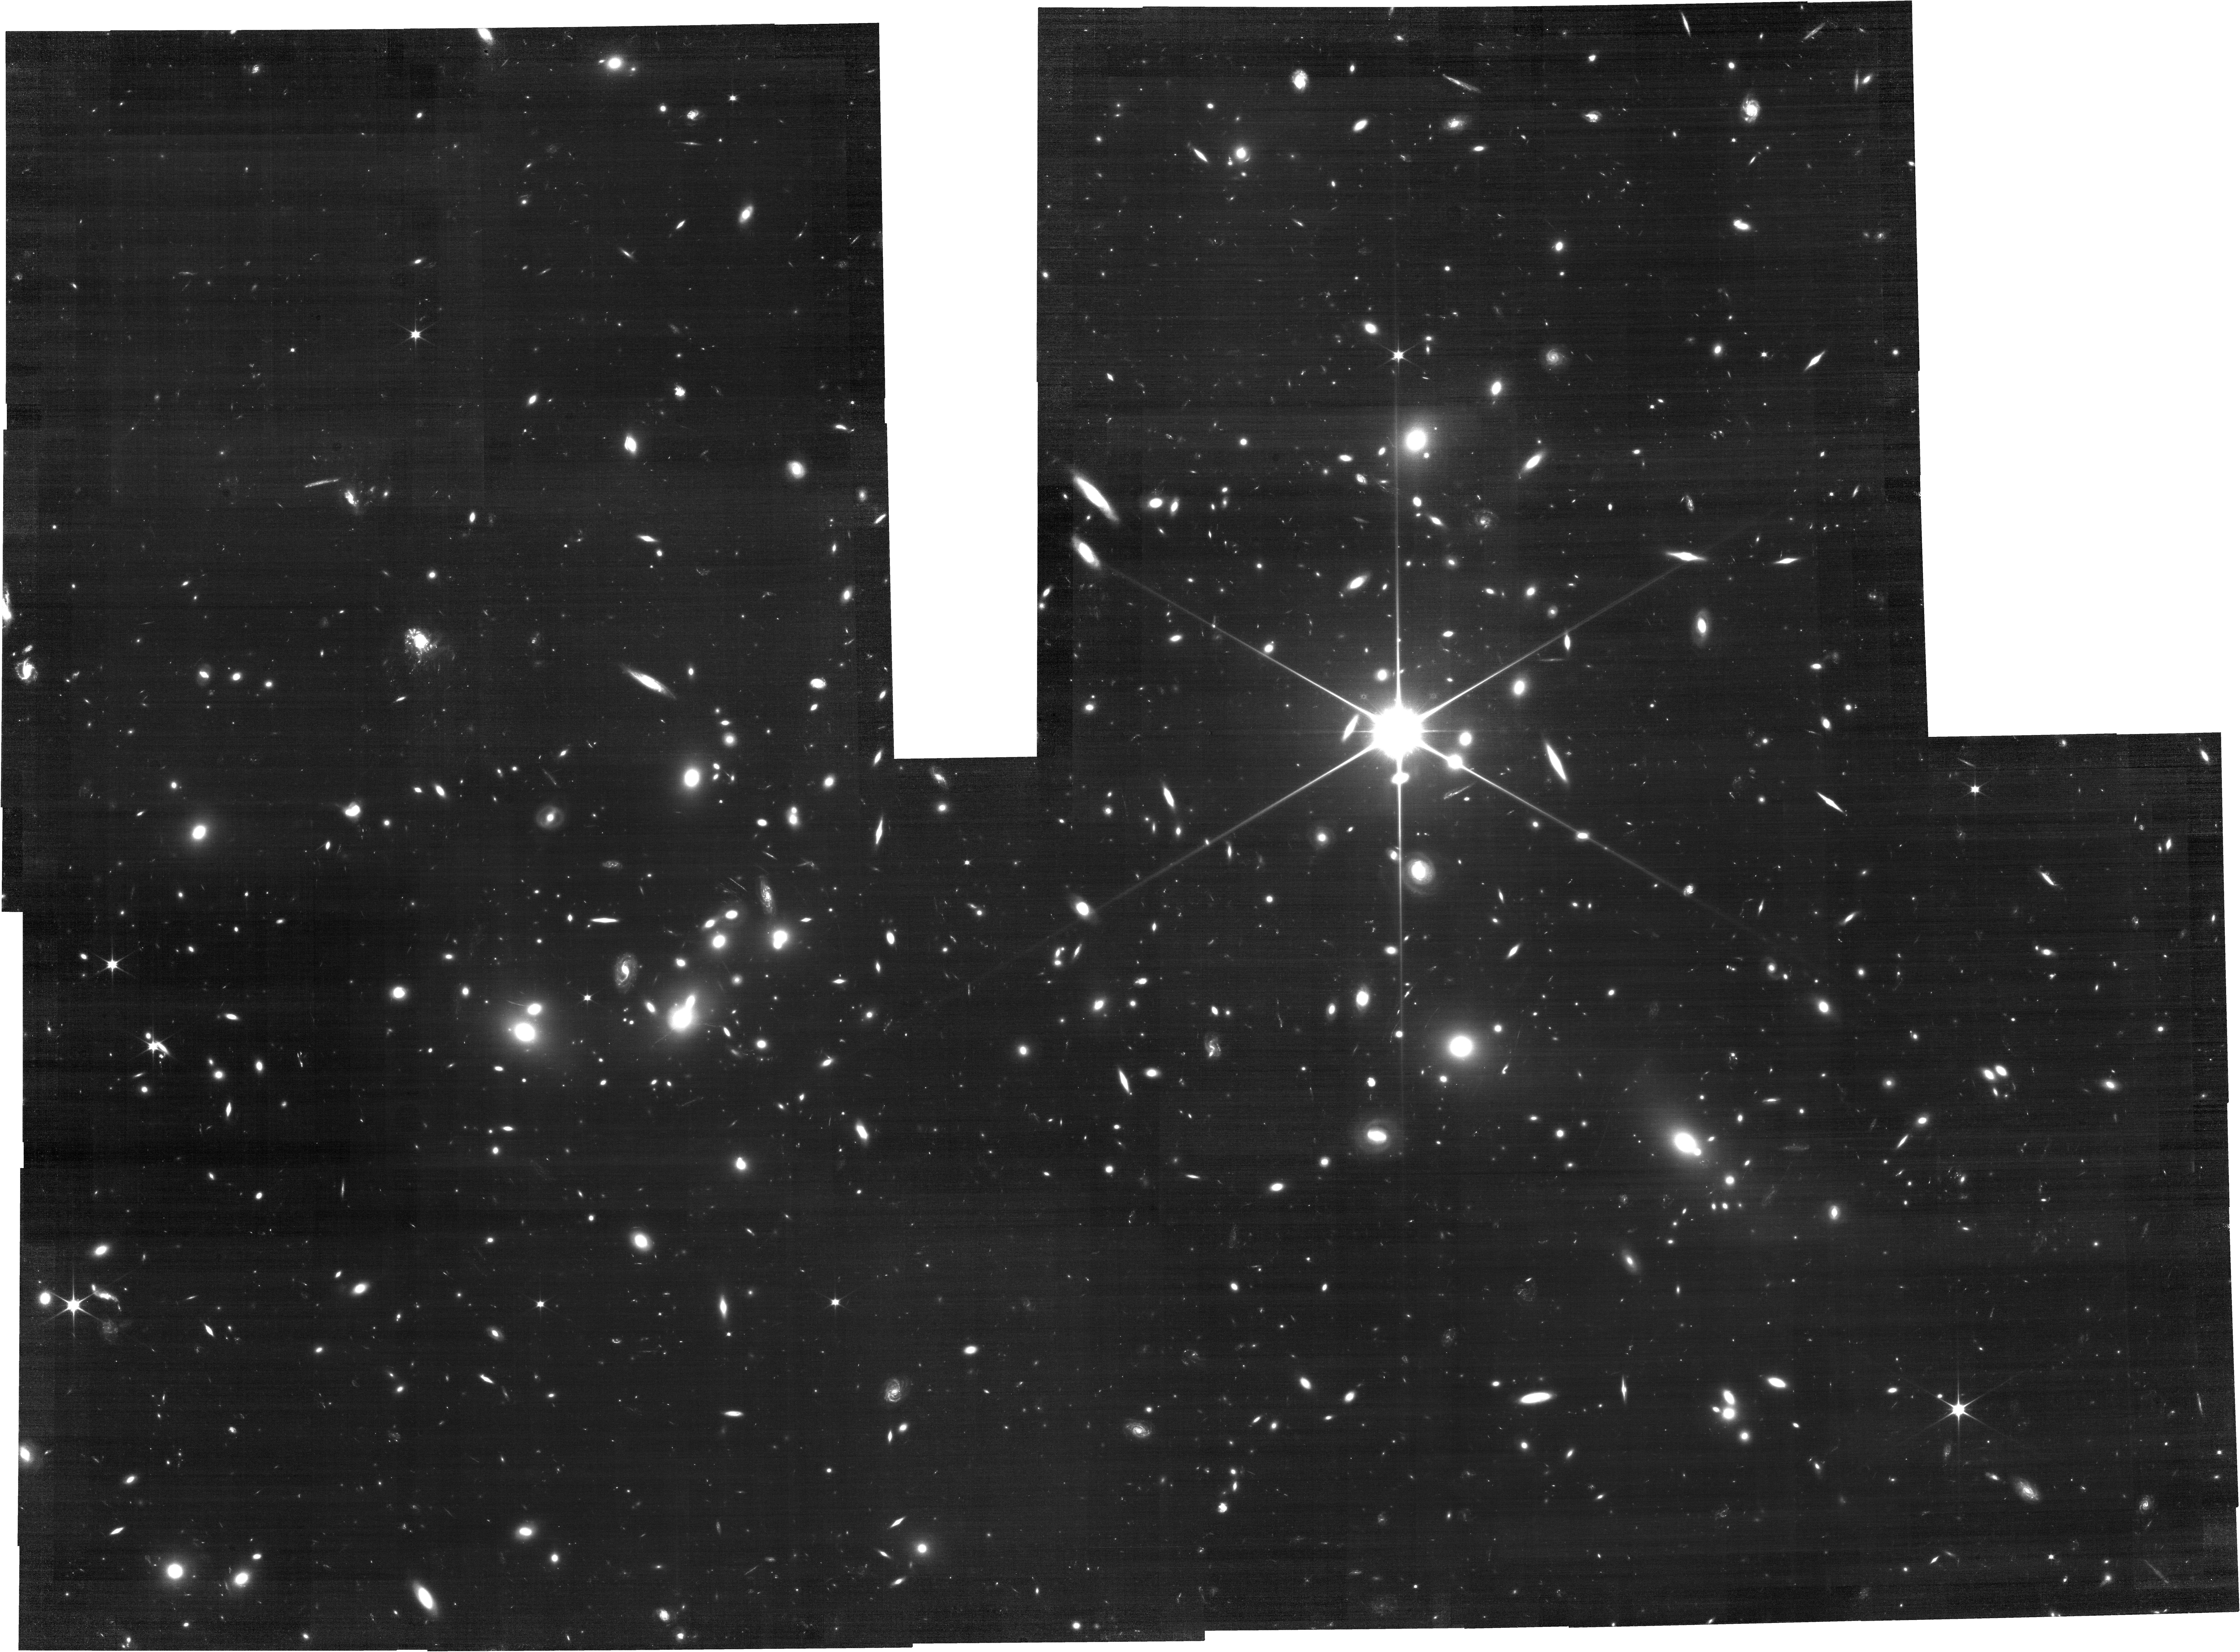
Target: ABELL2744
Instrument: NIRCAM
Filter: F070W
Exposure: 3.4 h
Observation ID: jw04111-o001_t001_nircam_clear-f070w

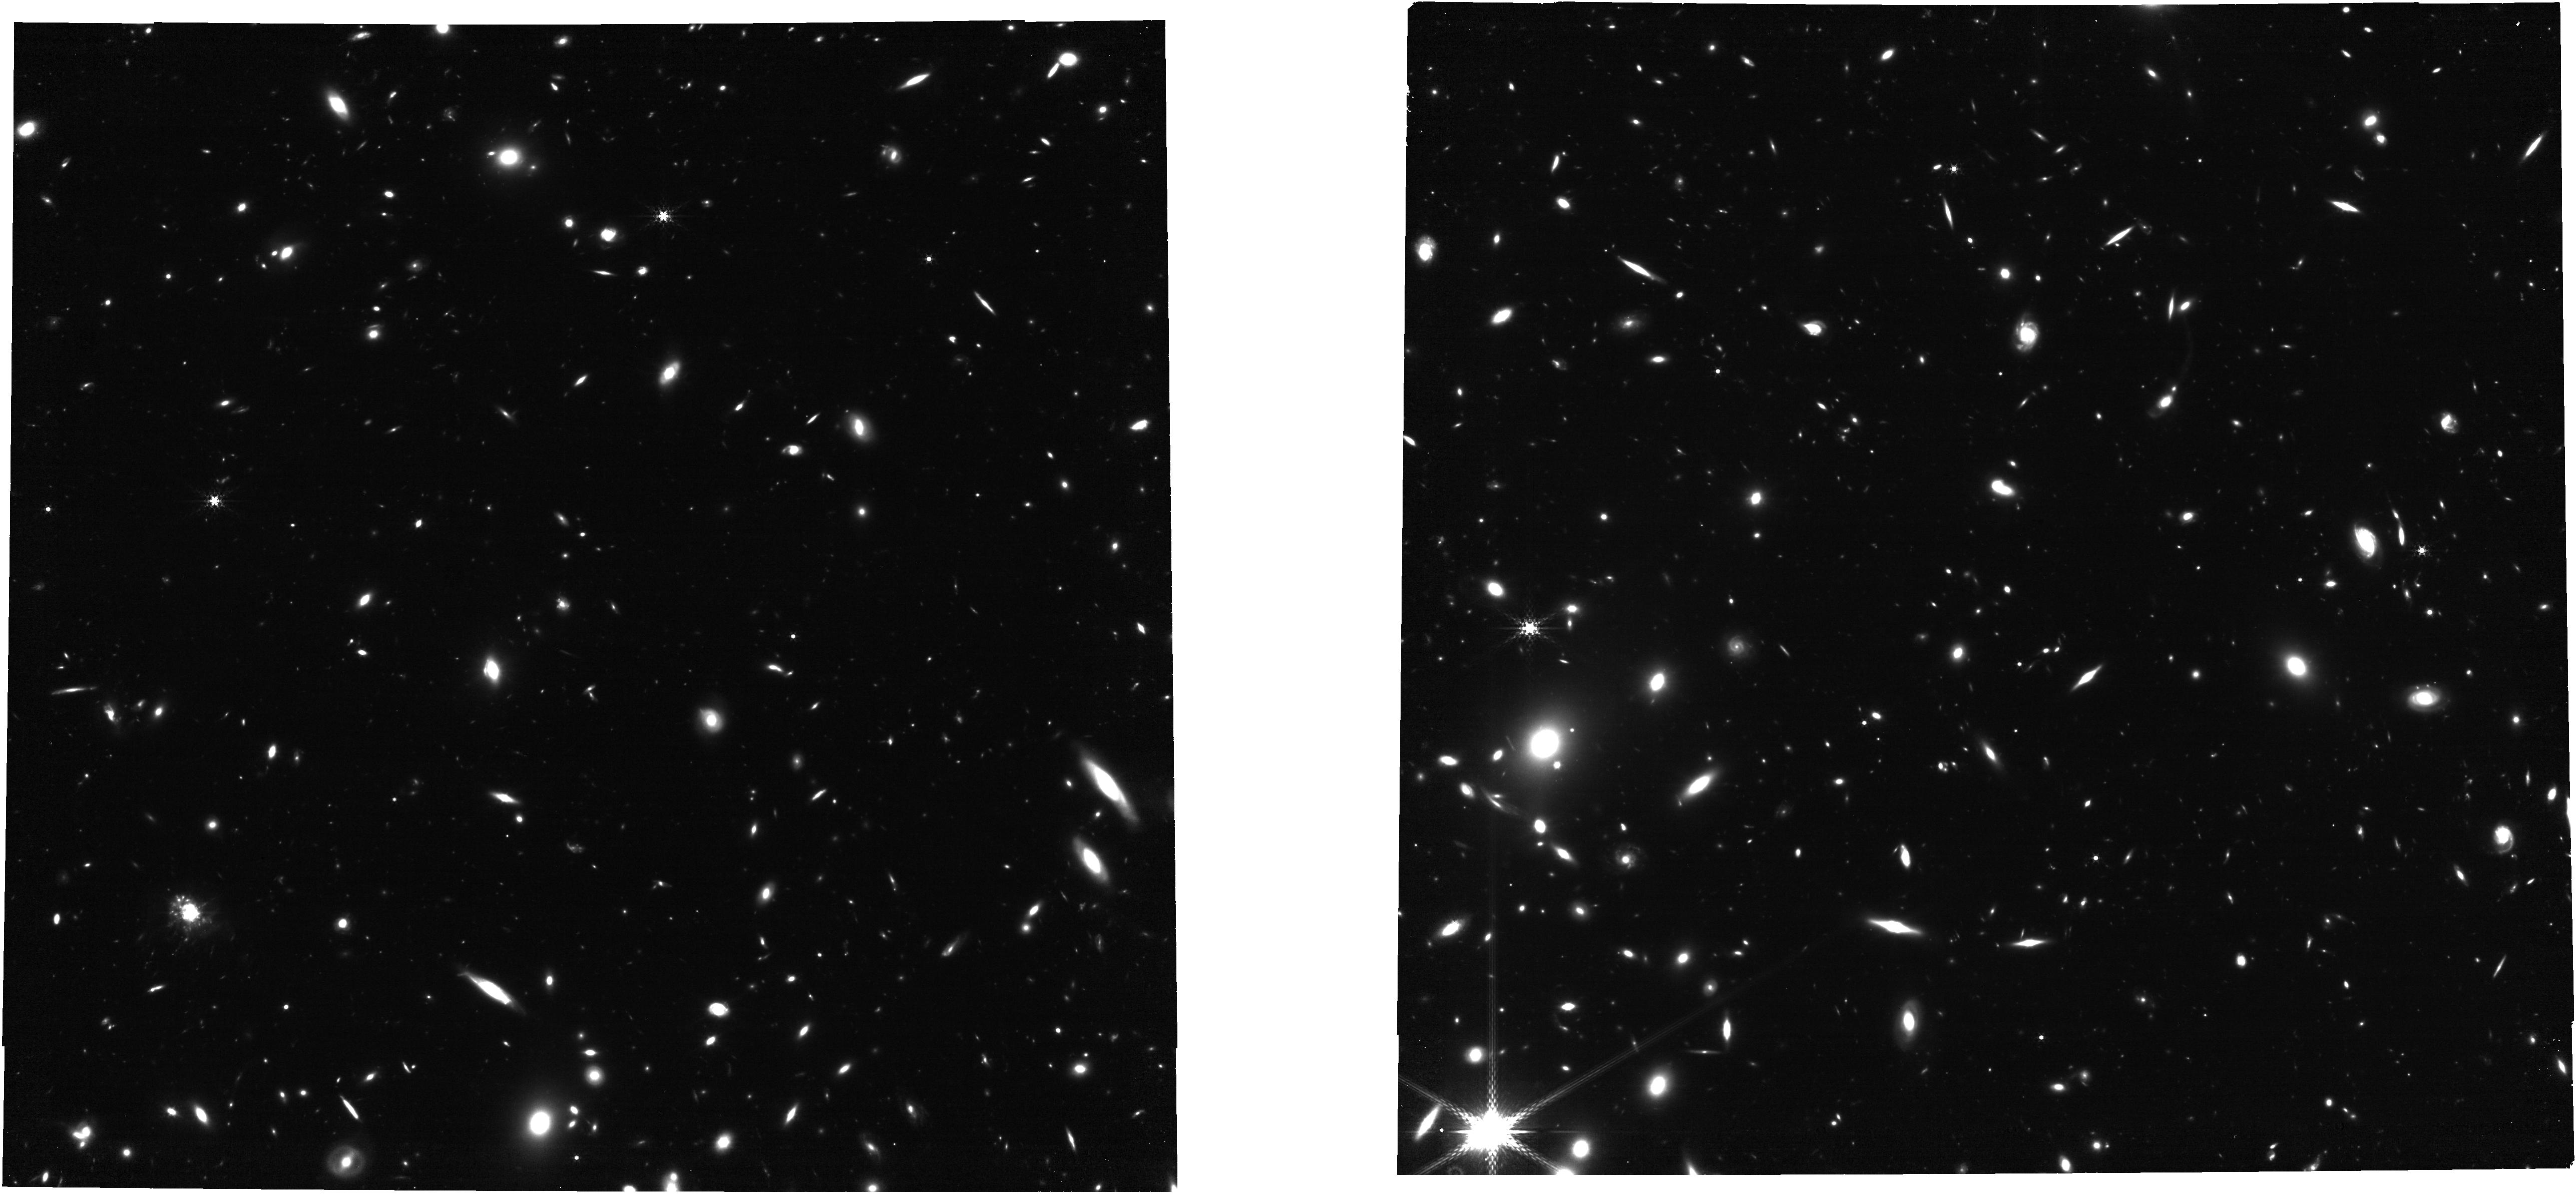
Target: ABELL2744-PREIMG-REPEAT2
Instrument: NIRCAM
Filter: F360M
Exposure: 1.1 h
Observation ID: jw04111-o002_t002_nircam_clear-f360m

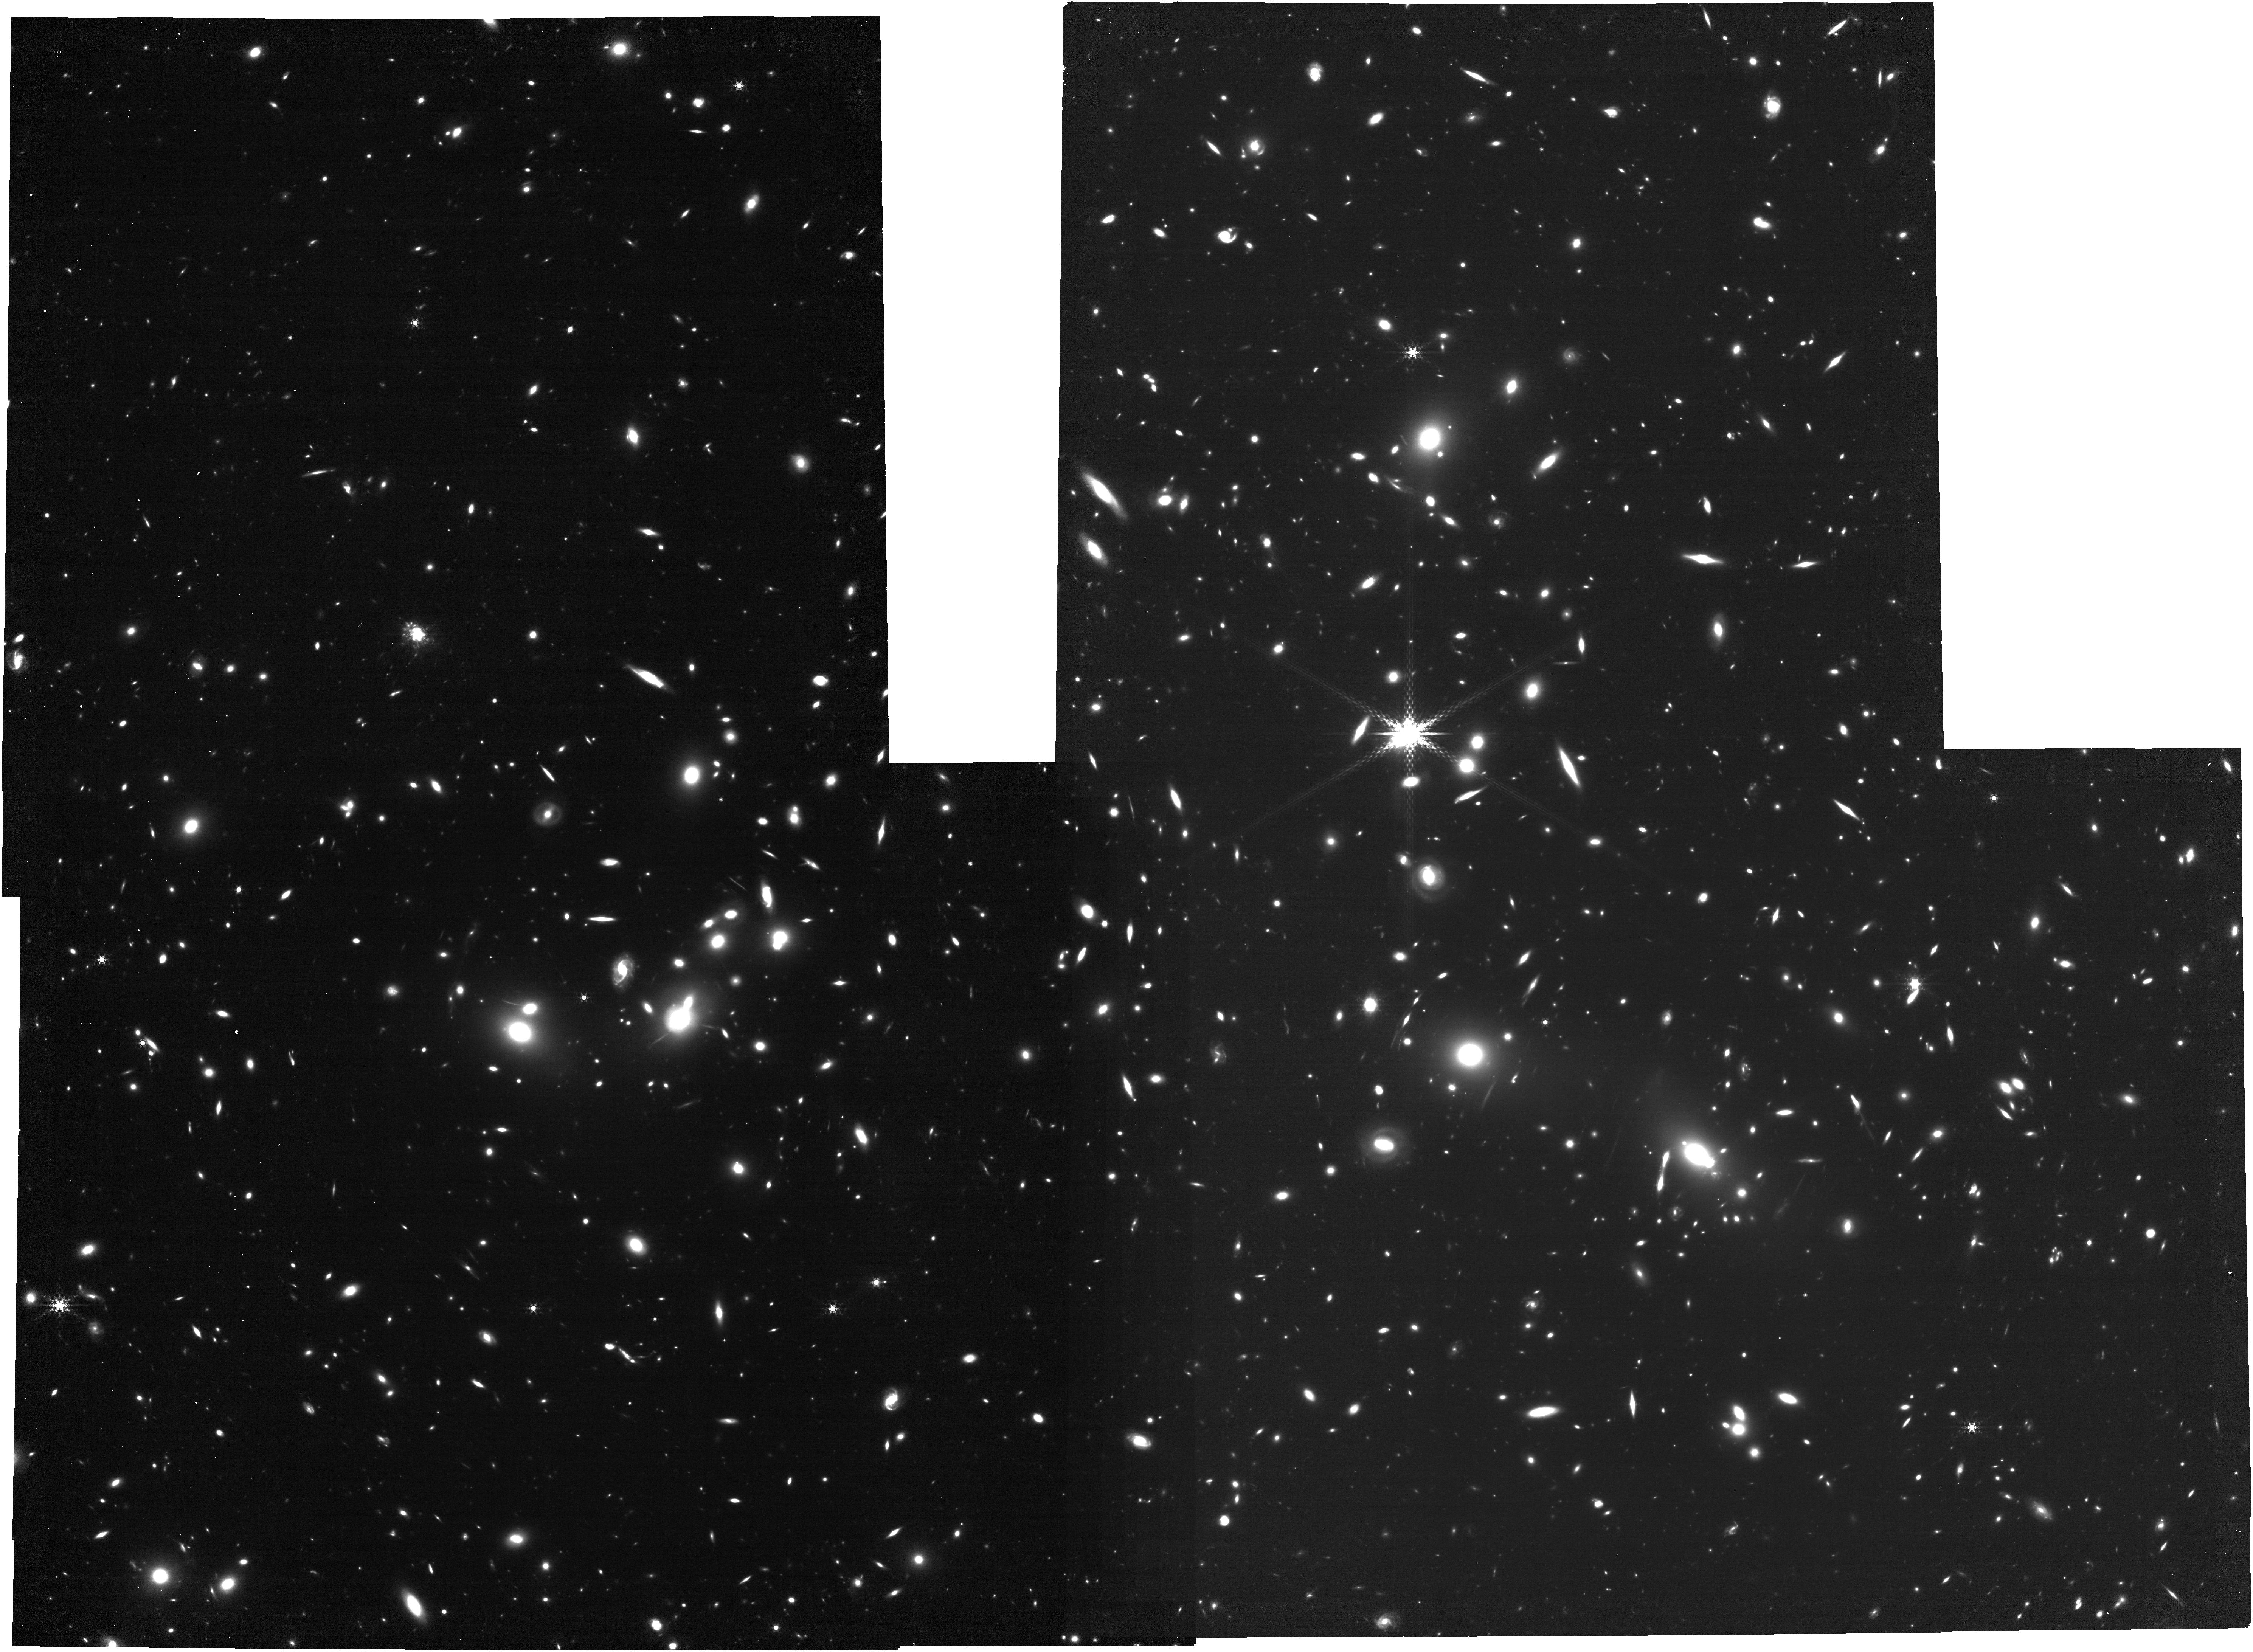
Target: ABELL2744
Instrument: NIRCAM
Filter: F480M
Exposure: 3.4 h
Observation ID: jw04111-o001_t001_nircam_clear-f480m

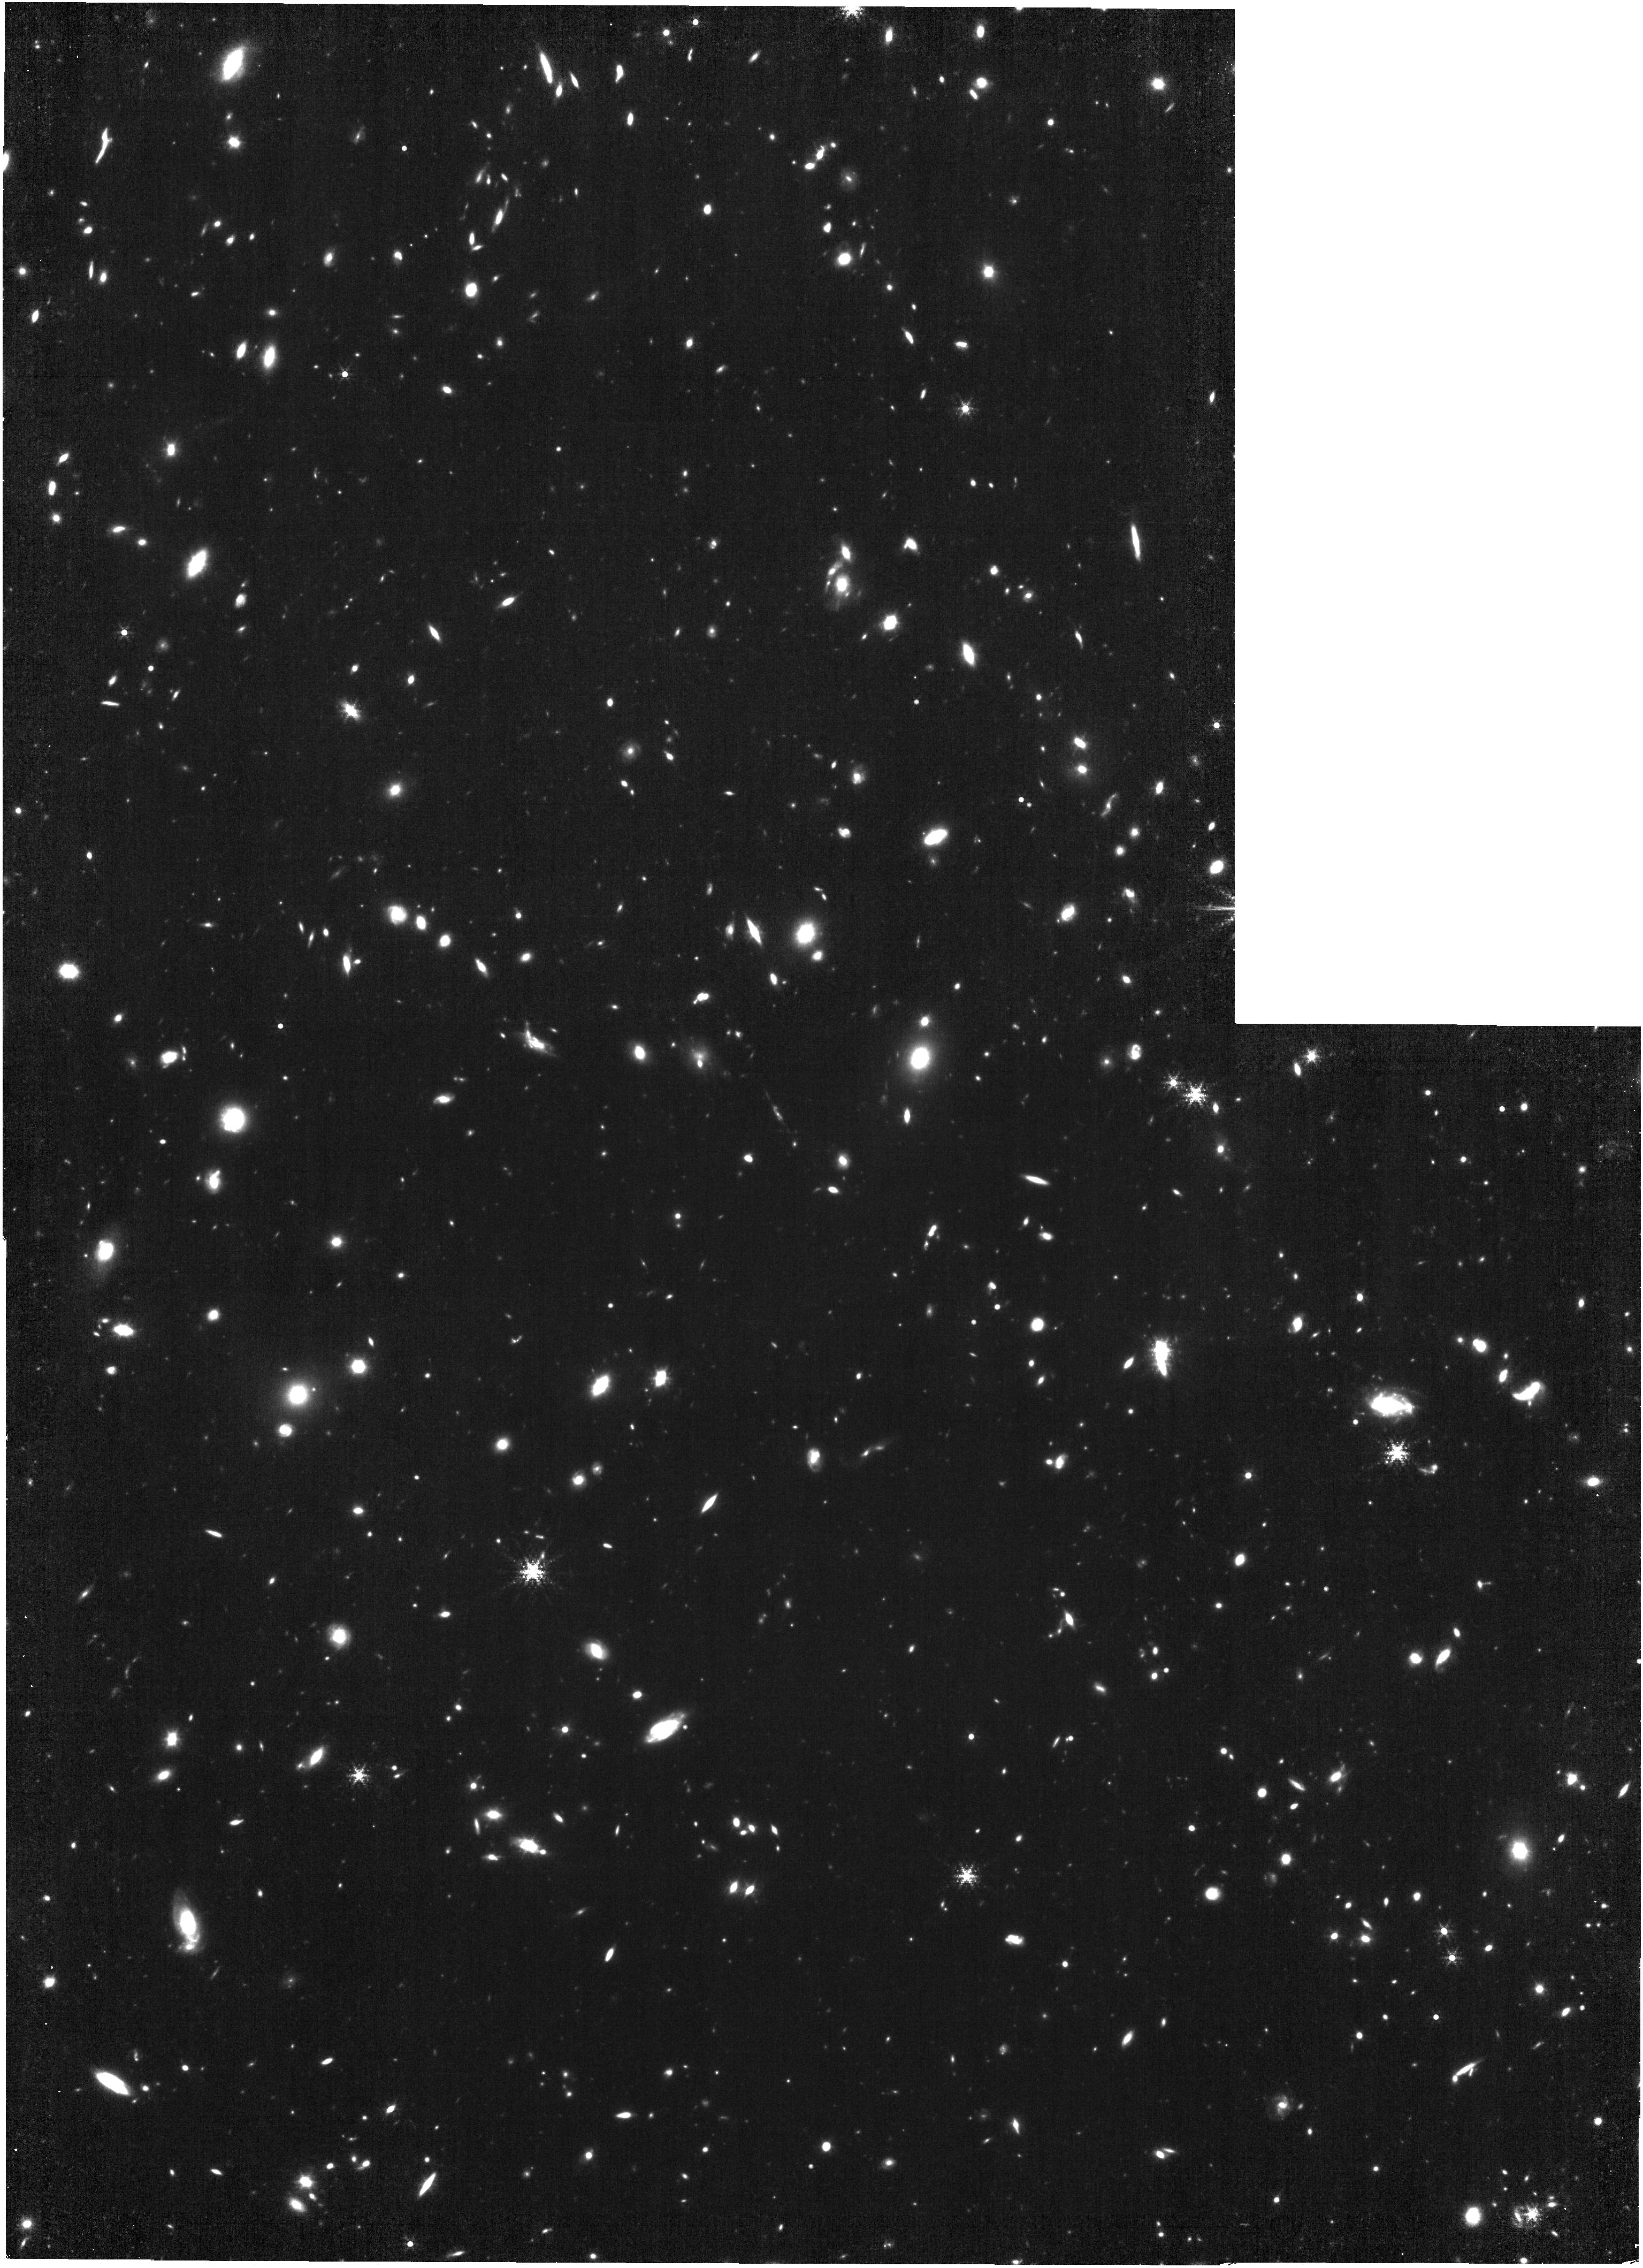
Target: ABELL2744
Instrument: NIRISS
Filter: F430M
Exposure: 3.1 h
Observation ID: jw04111-o001_t001_niriss_clearp-f430m

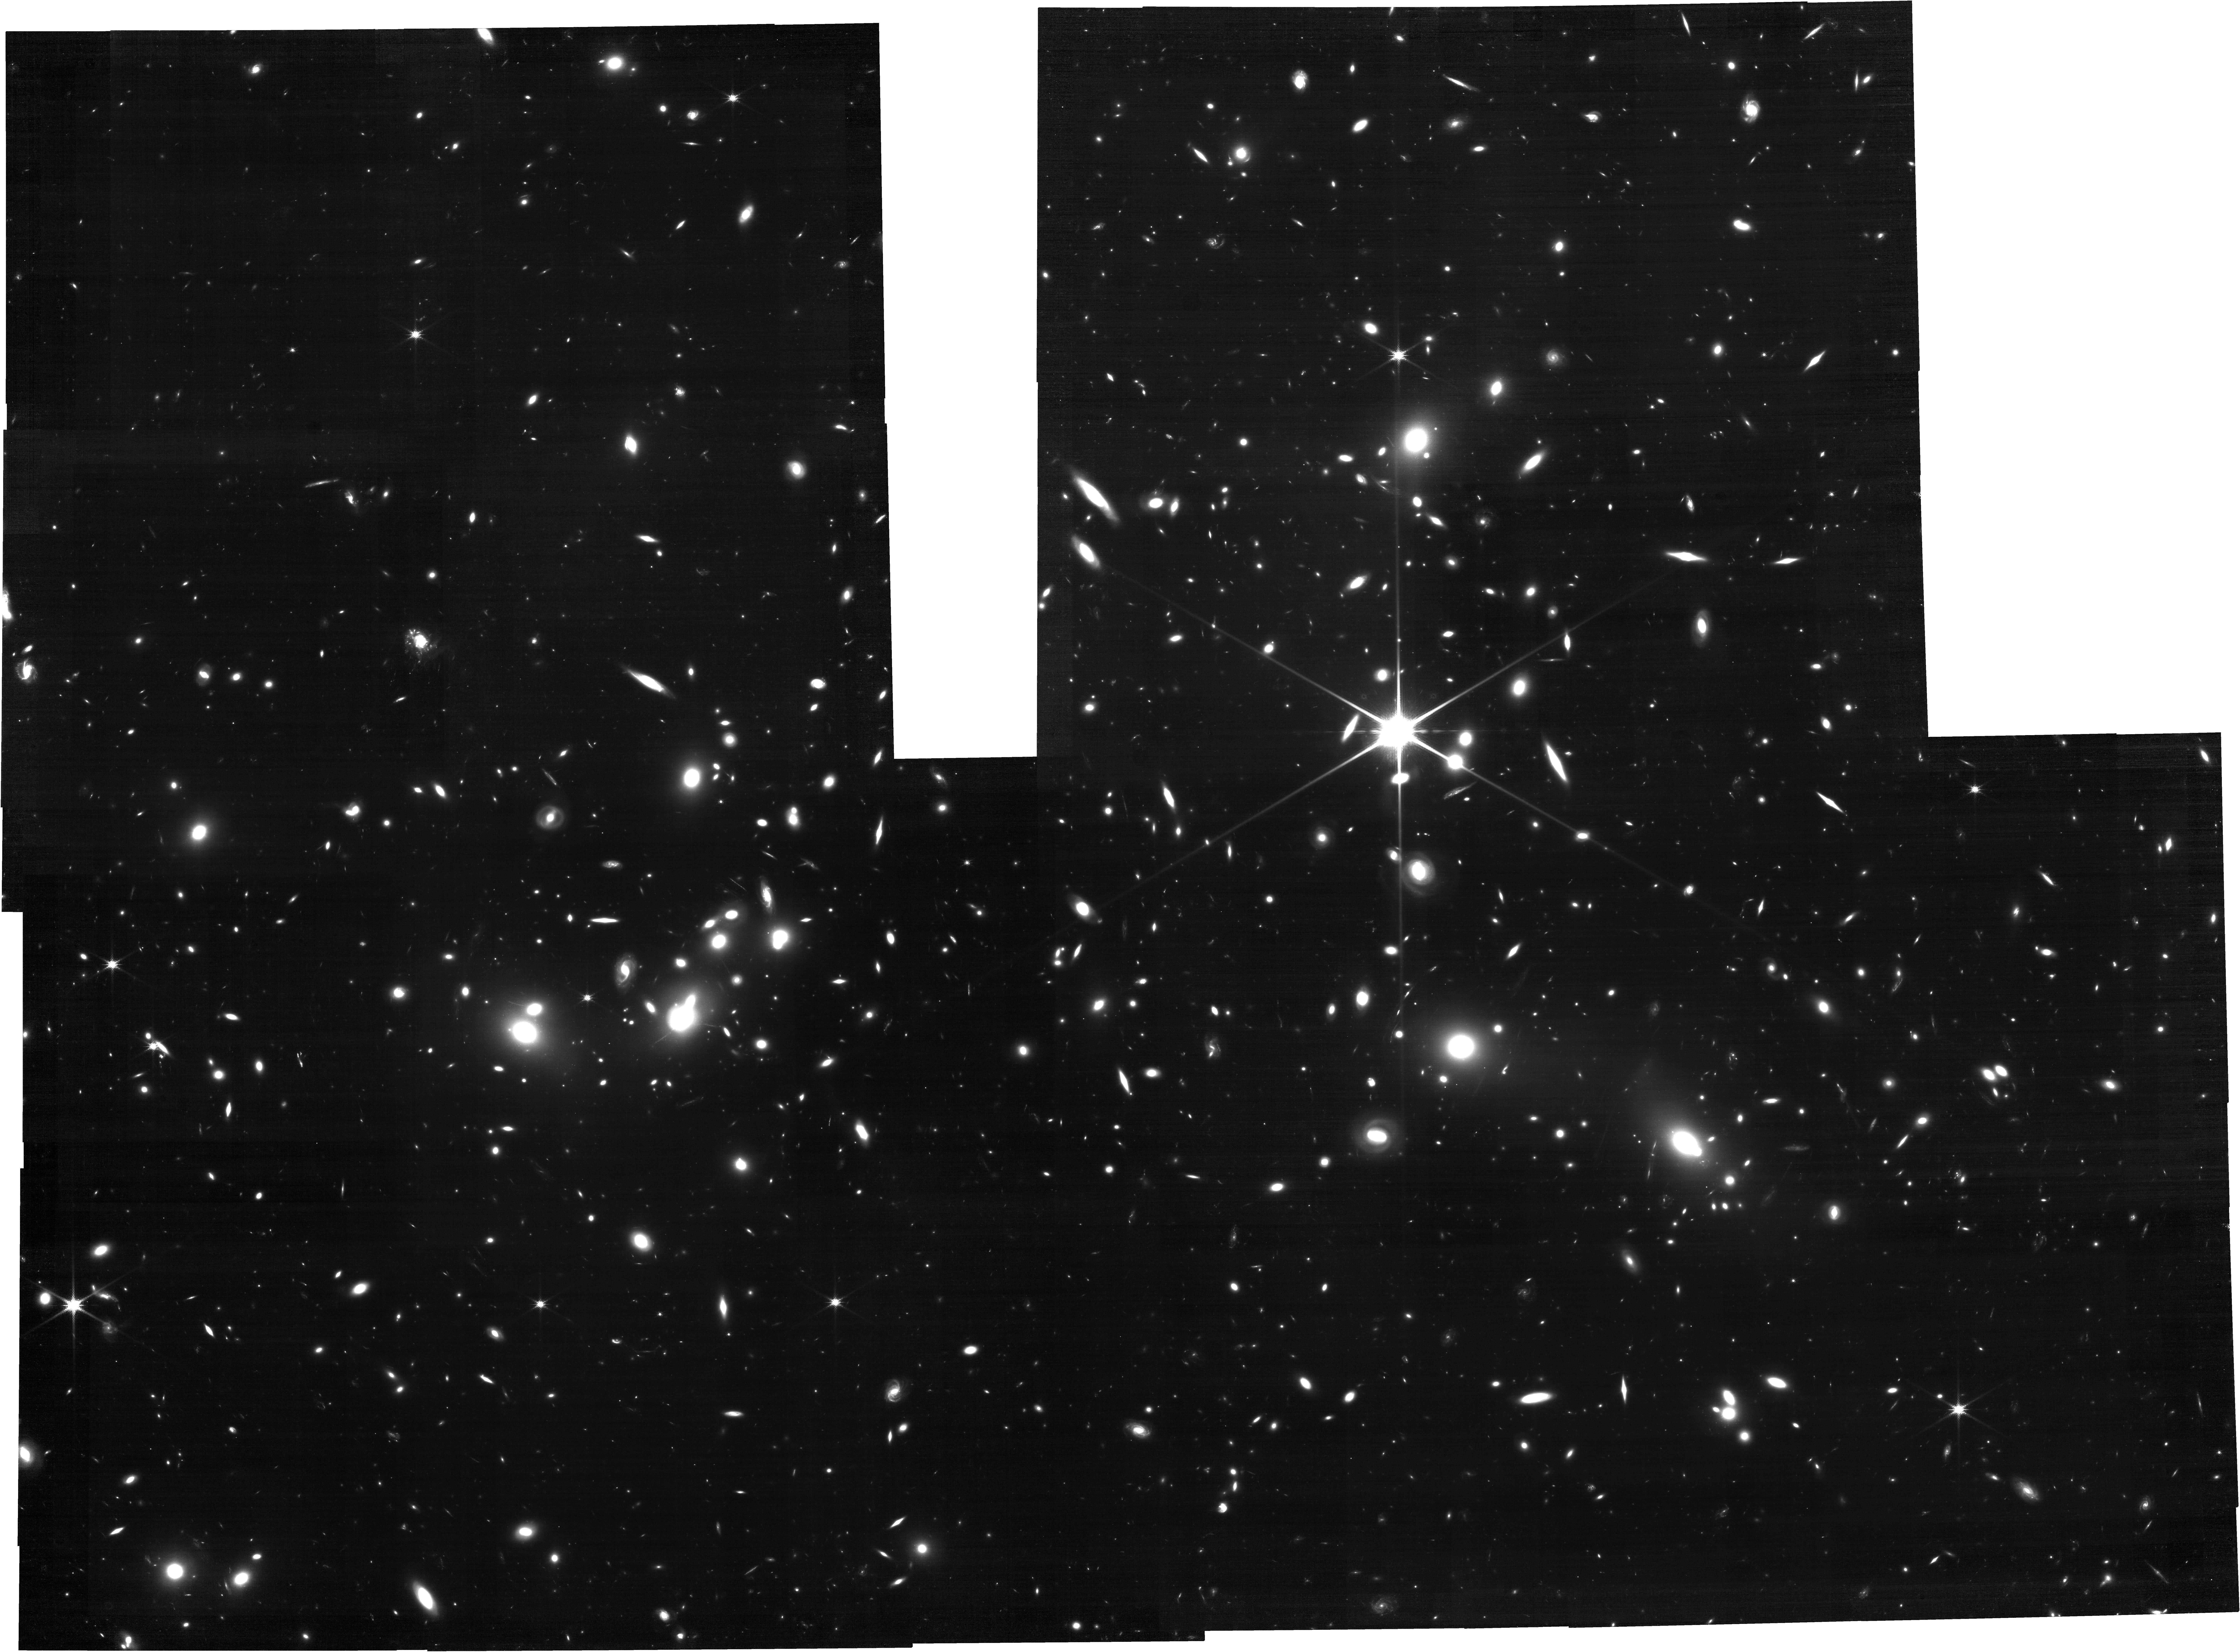
Target: ABELL2744
Instrument: NIRCAM
Filter: F140M
Exposure: 3.4 h
Observation ID: jw04111-o001_t001_nircam_clear-f140m

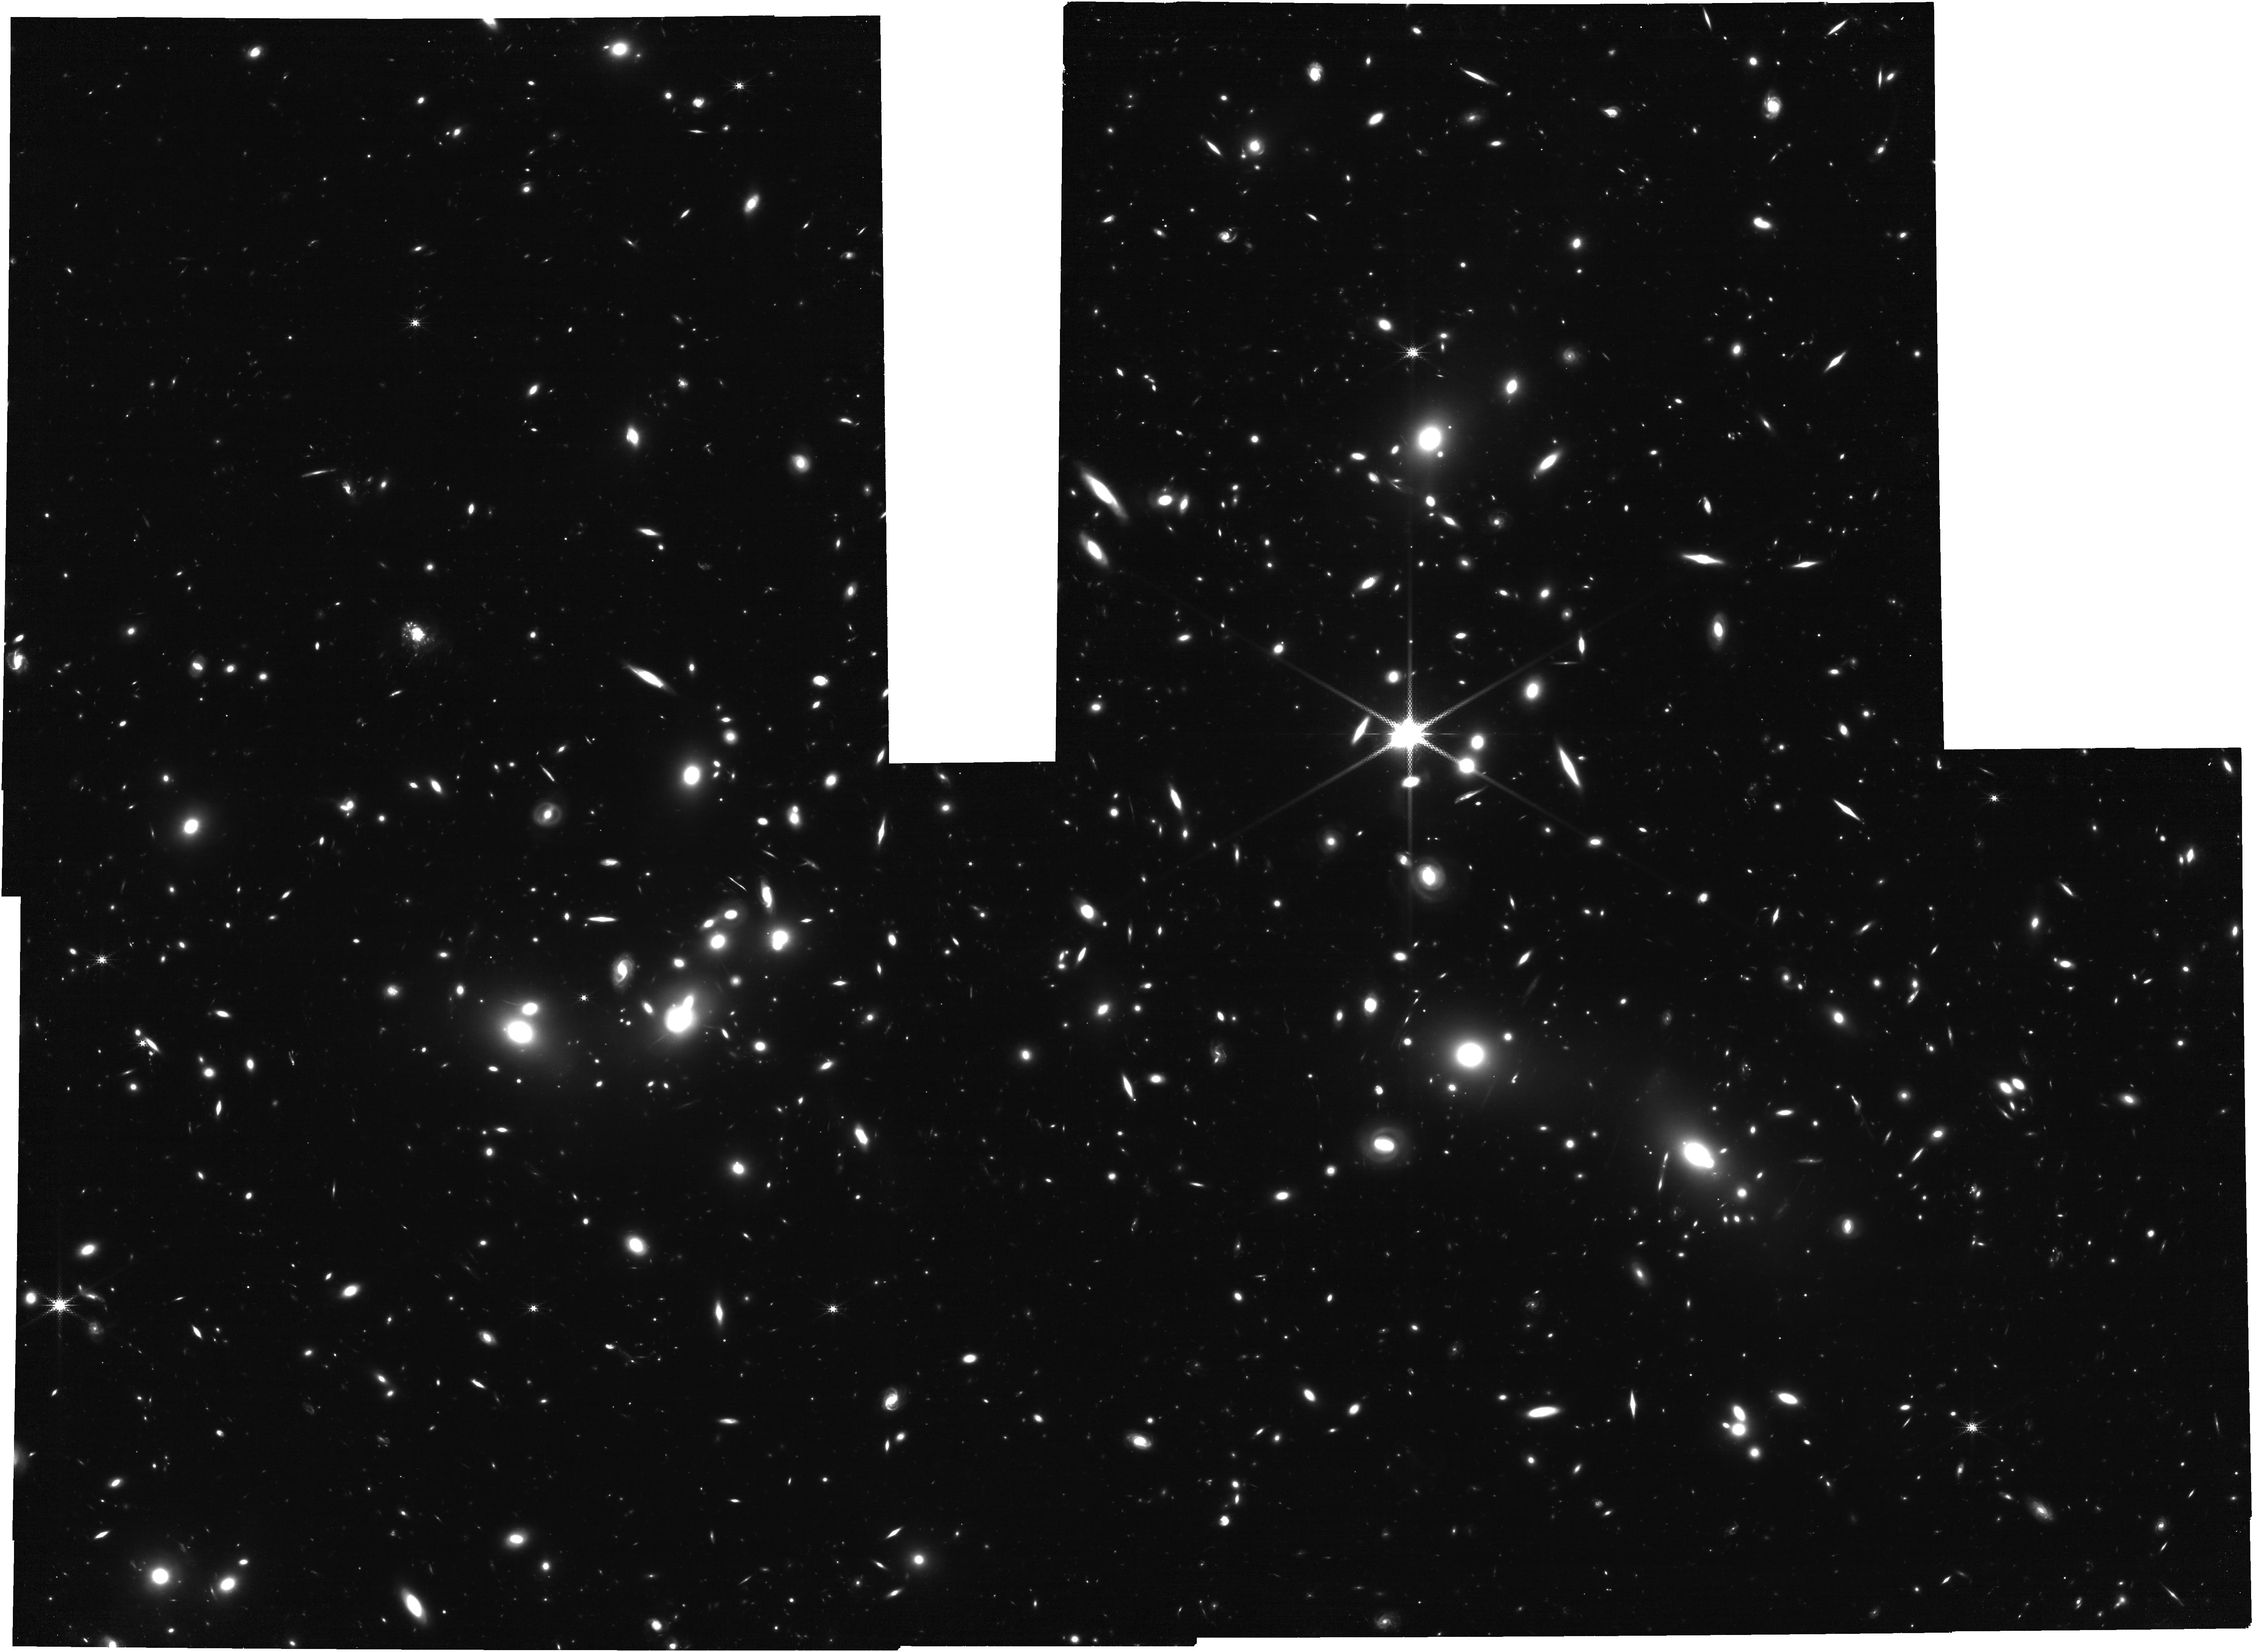
Target: ABELL2744
Instrument: NIRCAM
Filter: F250M
Exposure: 3.4 h
Observation ID: jw04111-o001_t001_nircam_clear-f250m

Medium bands, Mega Science: spatially-resolved R~15 spectrophotometry of 50,000 sources at z=0.3-12 (PI: Suess, Katherine)

Early JWST observations have already catalyzed a paradigm shift in our understanding of the distant universe. However, many of these surprising discoveries are based on broad-band photometry, which can often permit contradictory physical interpretations. Here we propose to break these broad-band degeneracies and move towards a new physical understanding of the distant universe by leveraging the transformative power of medium-band imaging to efficiently map both stellar continuum and nebular line emission for large, unbiased galaxy samples. By observing the well-studied Abell 2744 field with all available medium-band NIRCam filters, we will map strong emission features from the cluster itself through the era of reionization. We will simultanously probe multiple emission lines to directly map both star formation and dust obscuration and chart the growth of galaxies across >10 Gyr of cosmic history. Our data will also yield high-fidelity measurements of photometric redshifts (~3x improvement over existing data) and stellar masses (~2x improvement). Lensing from the cluster boosts our effective integration time by up to a factor of 10 and allows us to map emission lines at the highest possible resolution with JWST. Our proposed science can only be done with medium-band imaging: grism is not sensitive enough for continuum emission, and has difficulty disentangling spectral and spatial variations; meanwhile, spectroscopy is subject to small sample sizes and slit losses. This public dataset will add to the legacy value of JWST Cycle 1 observations of Abell 2744 and create the ideal field in which to refine our physical models of the distant universe.